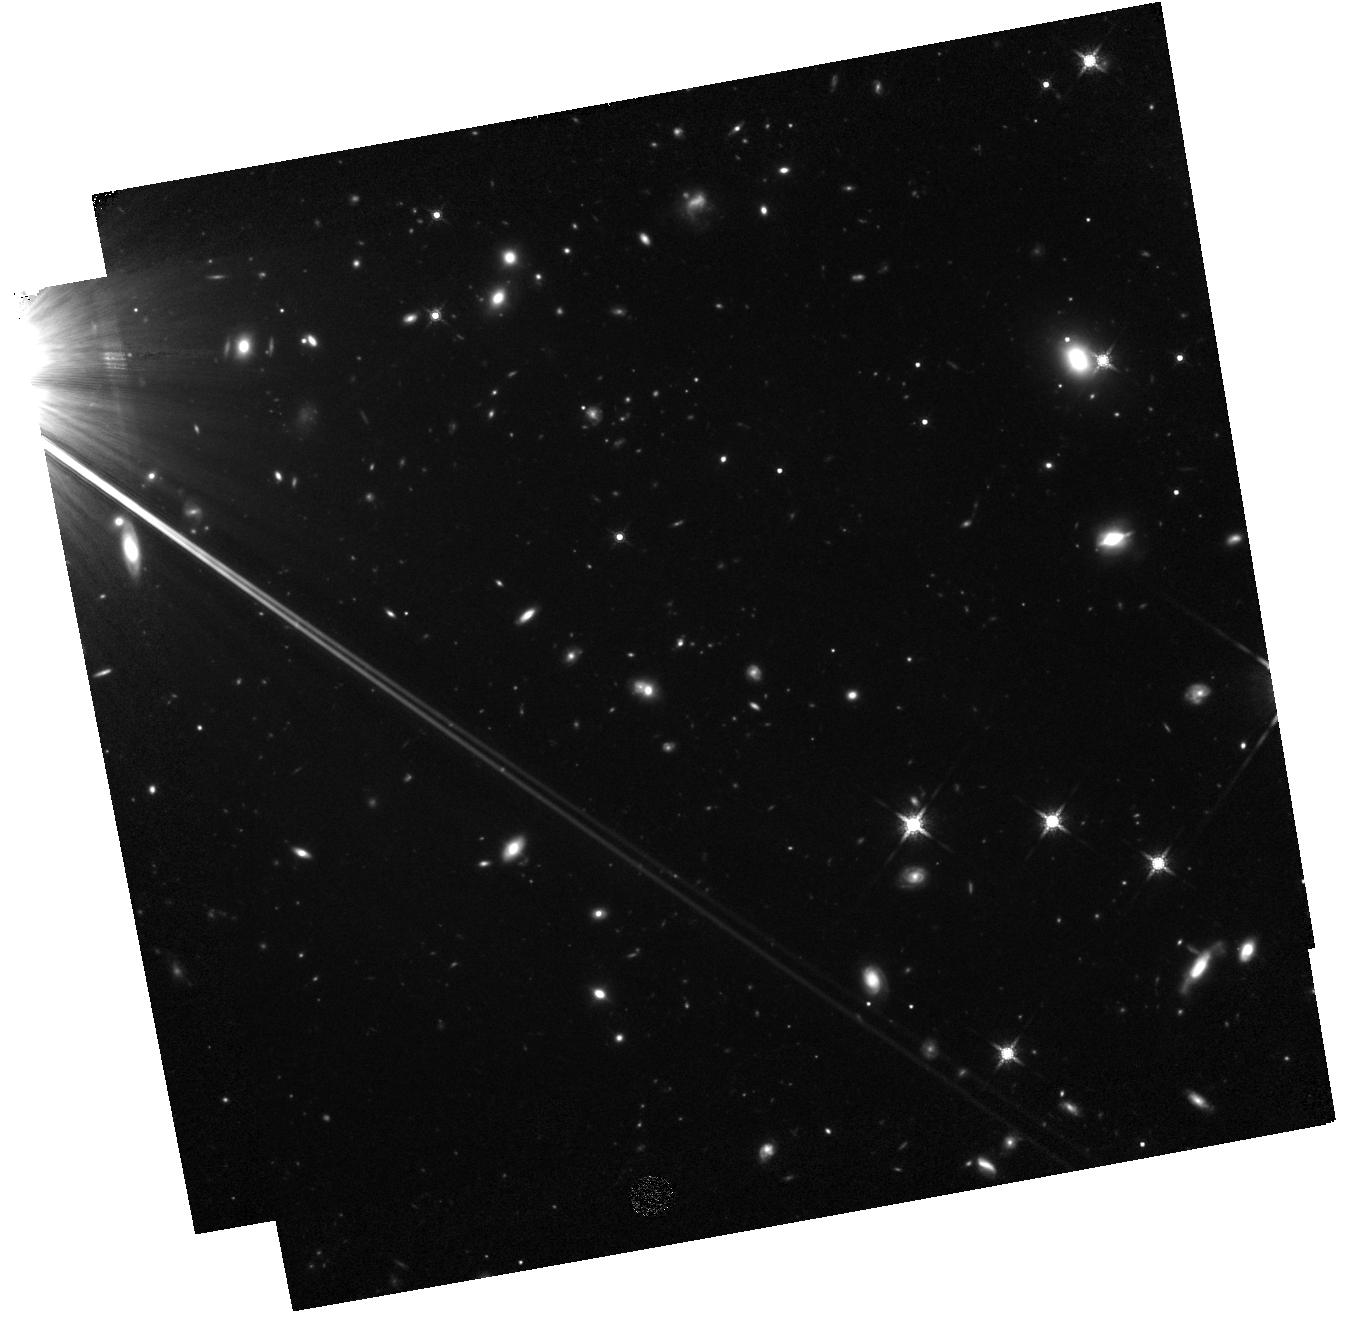
Target: SDSS1306+0356. Instrument: WFC3/IR. Filter: F160W. Exposure: 2.2 h. Observation ID: hst_13303_09_wfc3_ir_f160w_iccy09

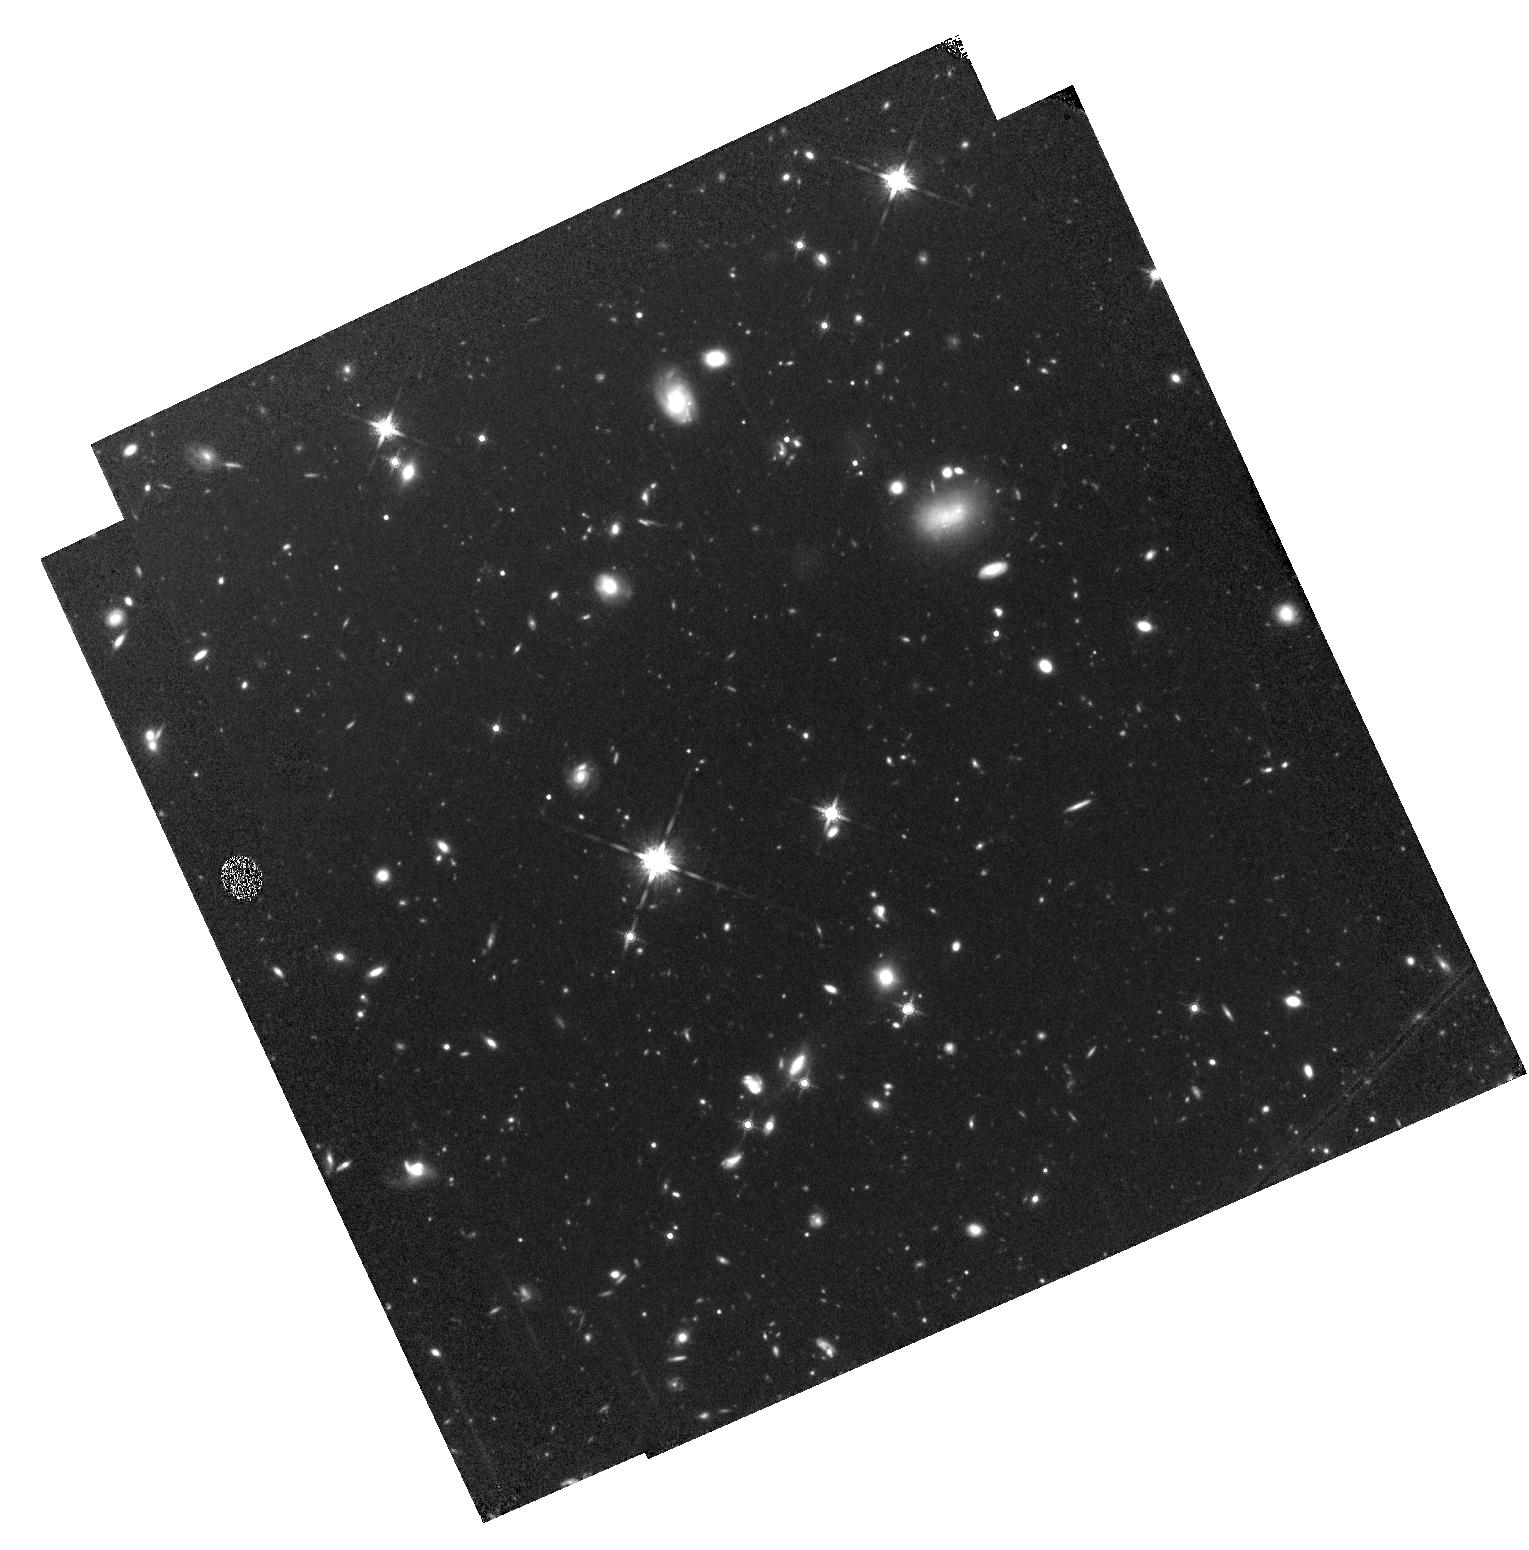
Target: BR0004-6224. Instrument: WFC3/IR. Filter: F160W. Exposure: 2.3 h. Observation ID: hst_13303_01_wfc3_ir_f160w_iccy01

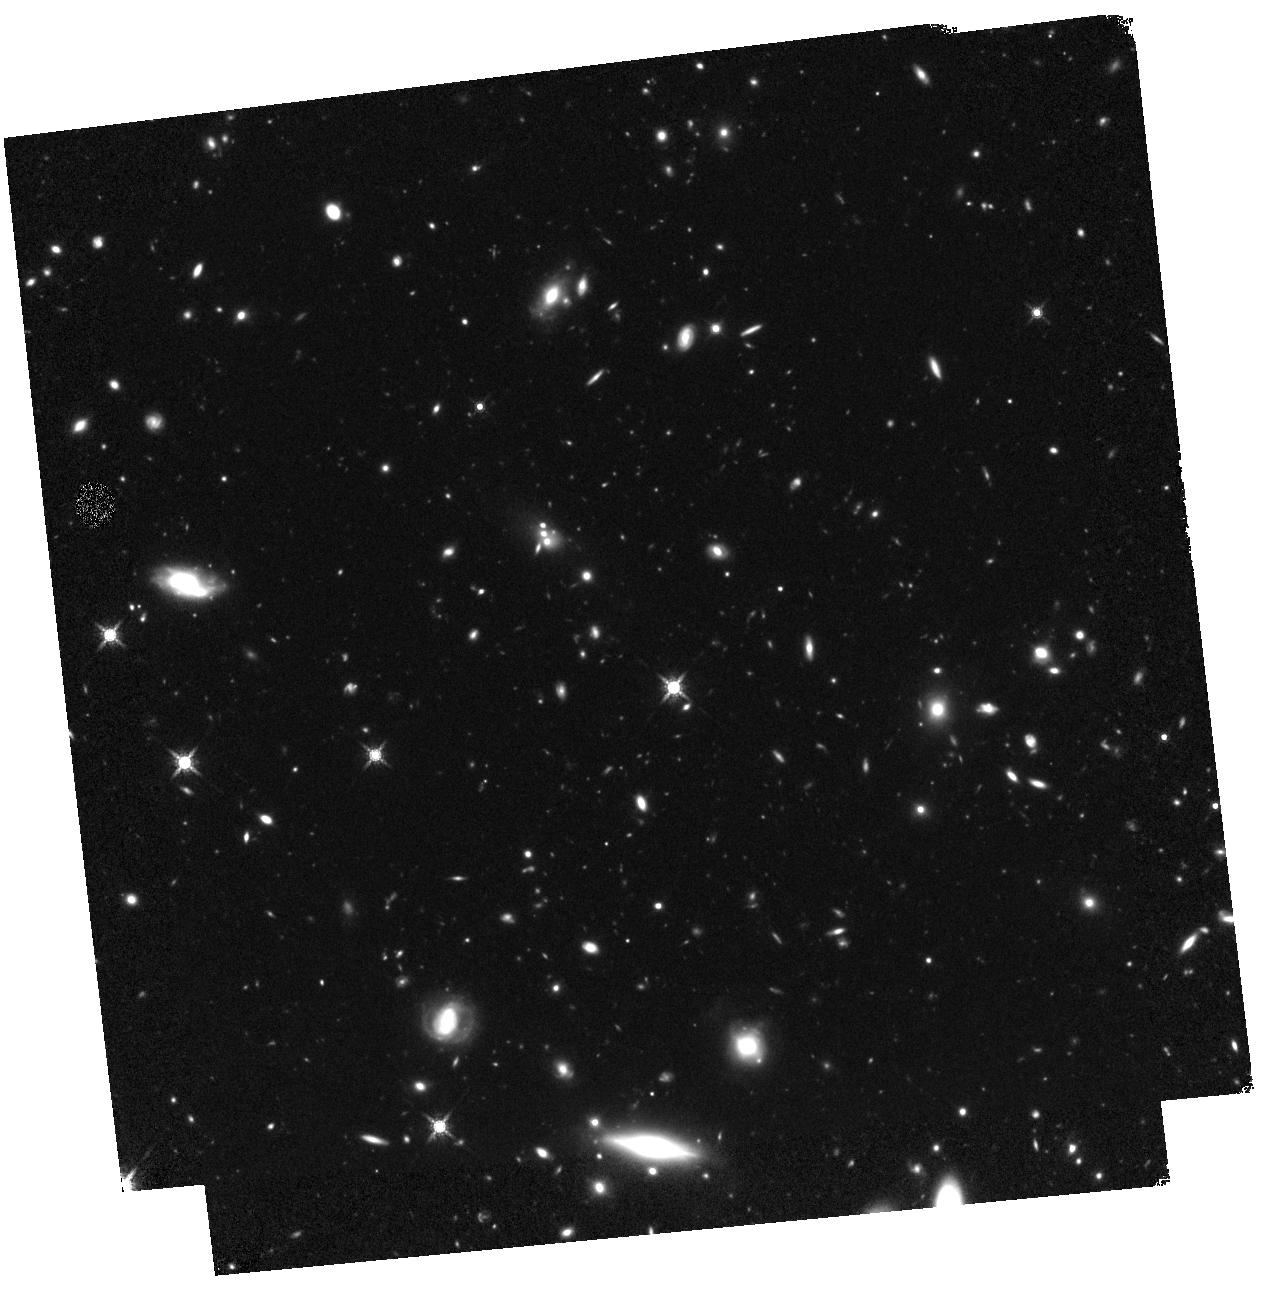
Target: BR0016-3544. Instrument: WFC3/IR. Filter: F160W. Exposure: 2.2 h. Observation ID: hst_13303_03_wfc3_ir_f160w_iccy03

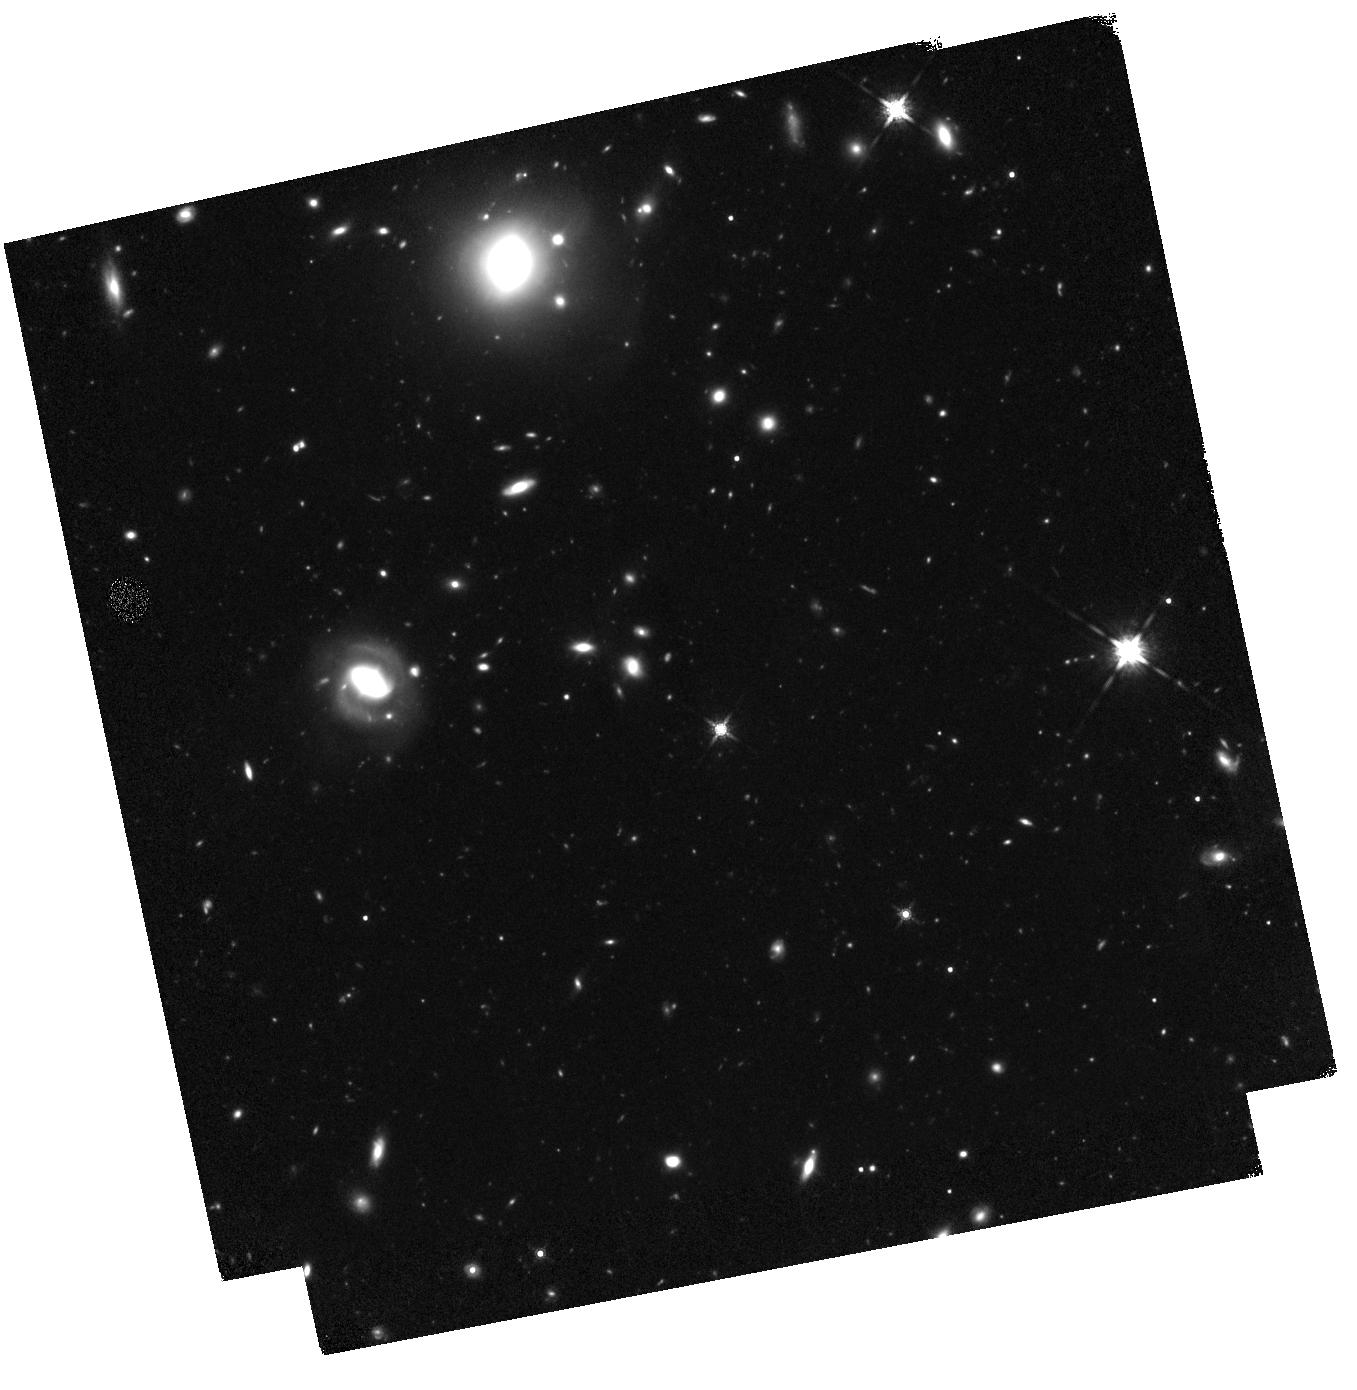
Target: BR2346-3729. Instrument: WFC3/IR. Filter: F160W. Exposure: 2.2 h. Observation ID: hst_13303_04_wfc3_ir_f160w_iccy04

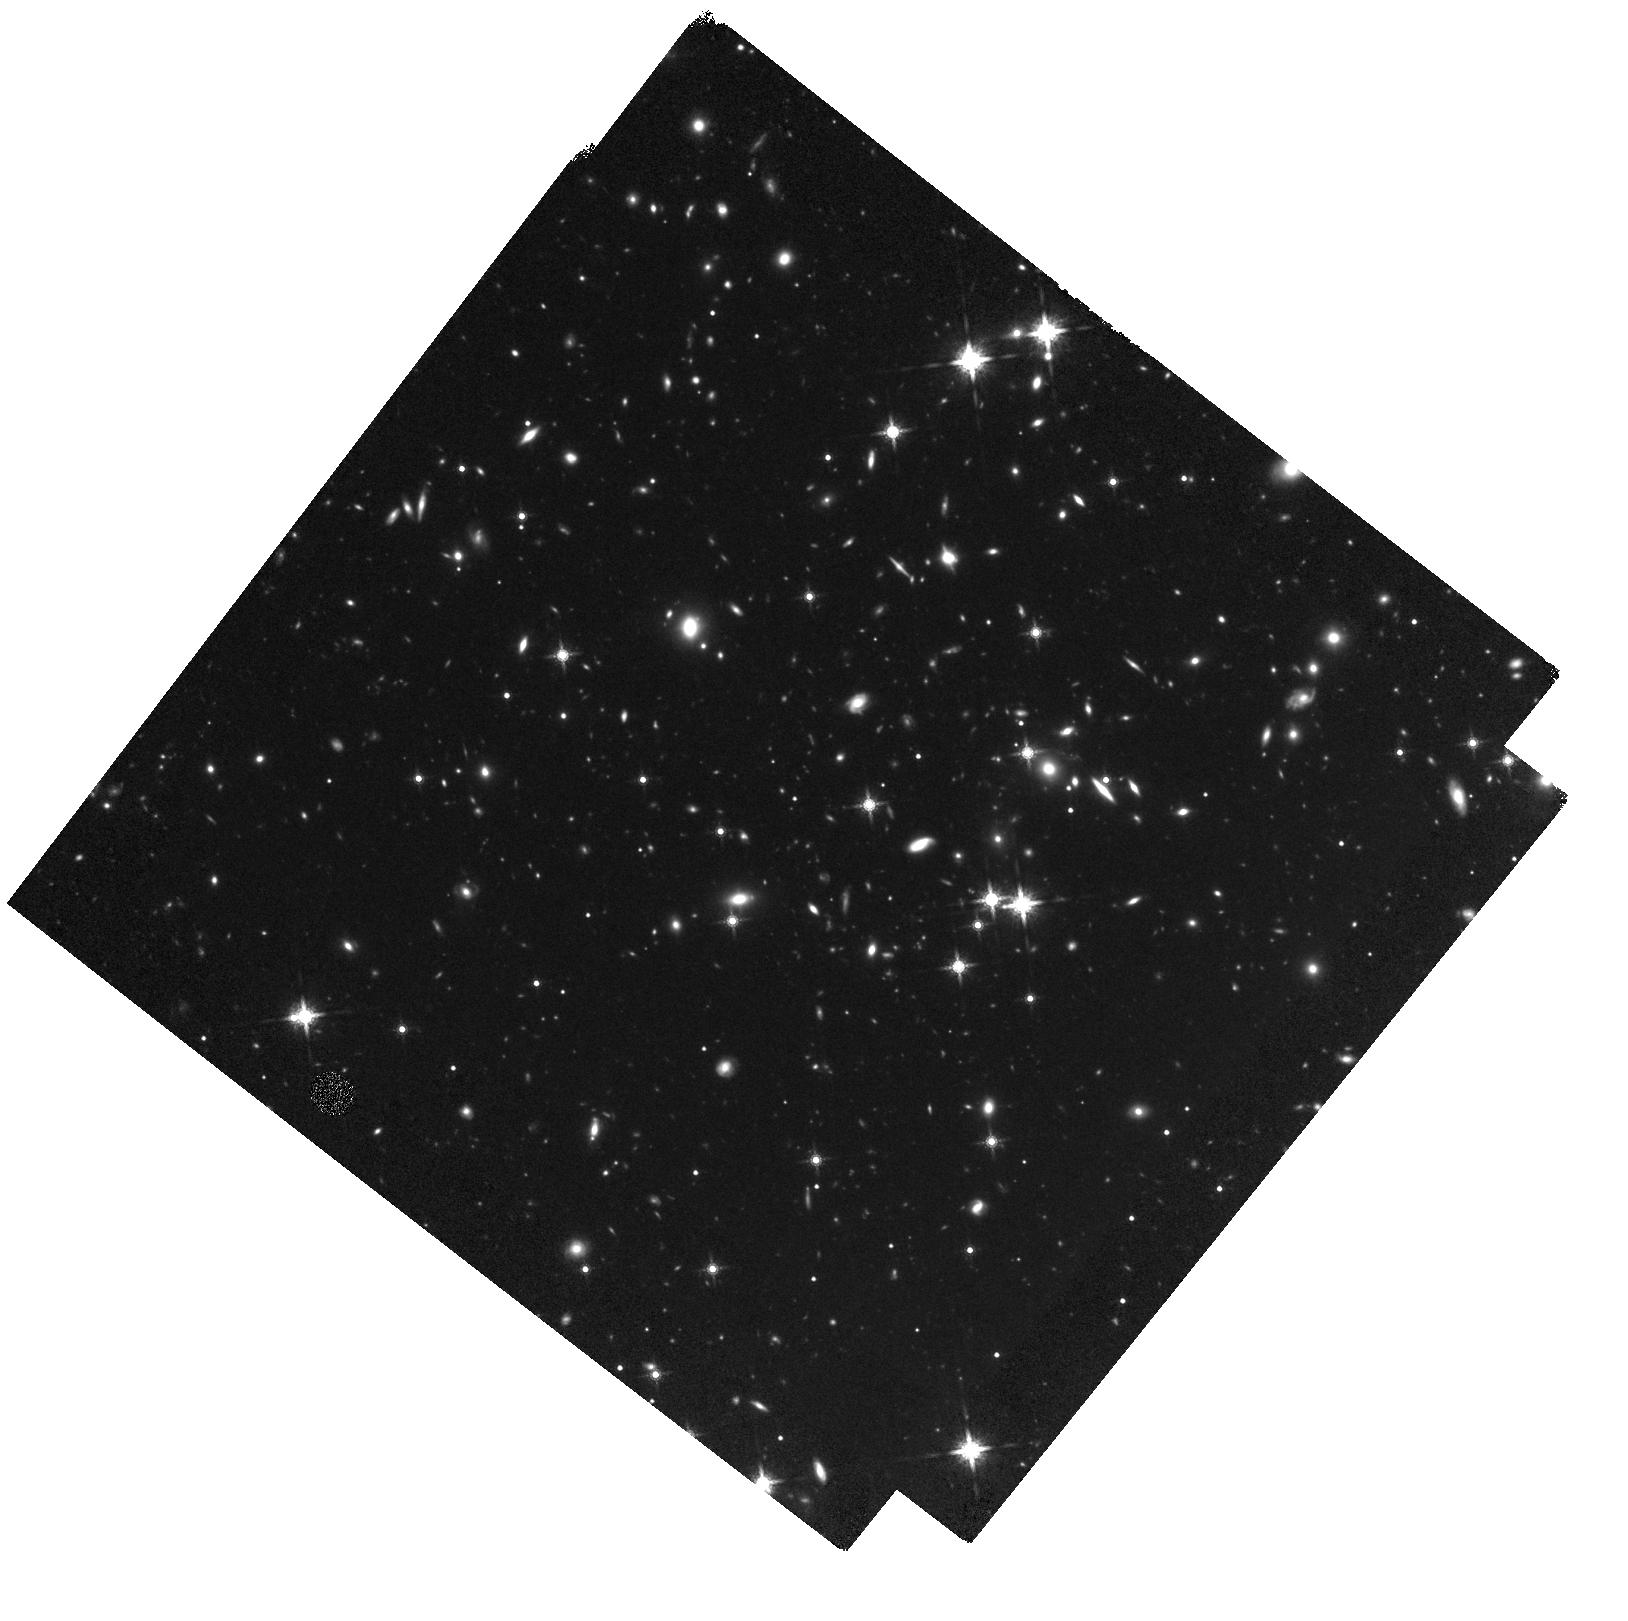
Target: SDSS1616+0501. Instrument: WFC3/IR. Filter: F160W. Exposure: 2.2 h. Observation ID: hst_13303_05_wfc3_ir_f160w_iccy05

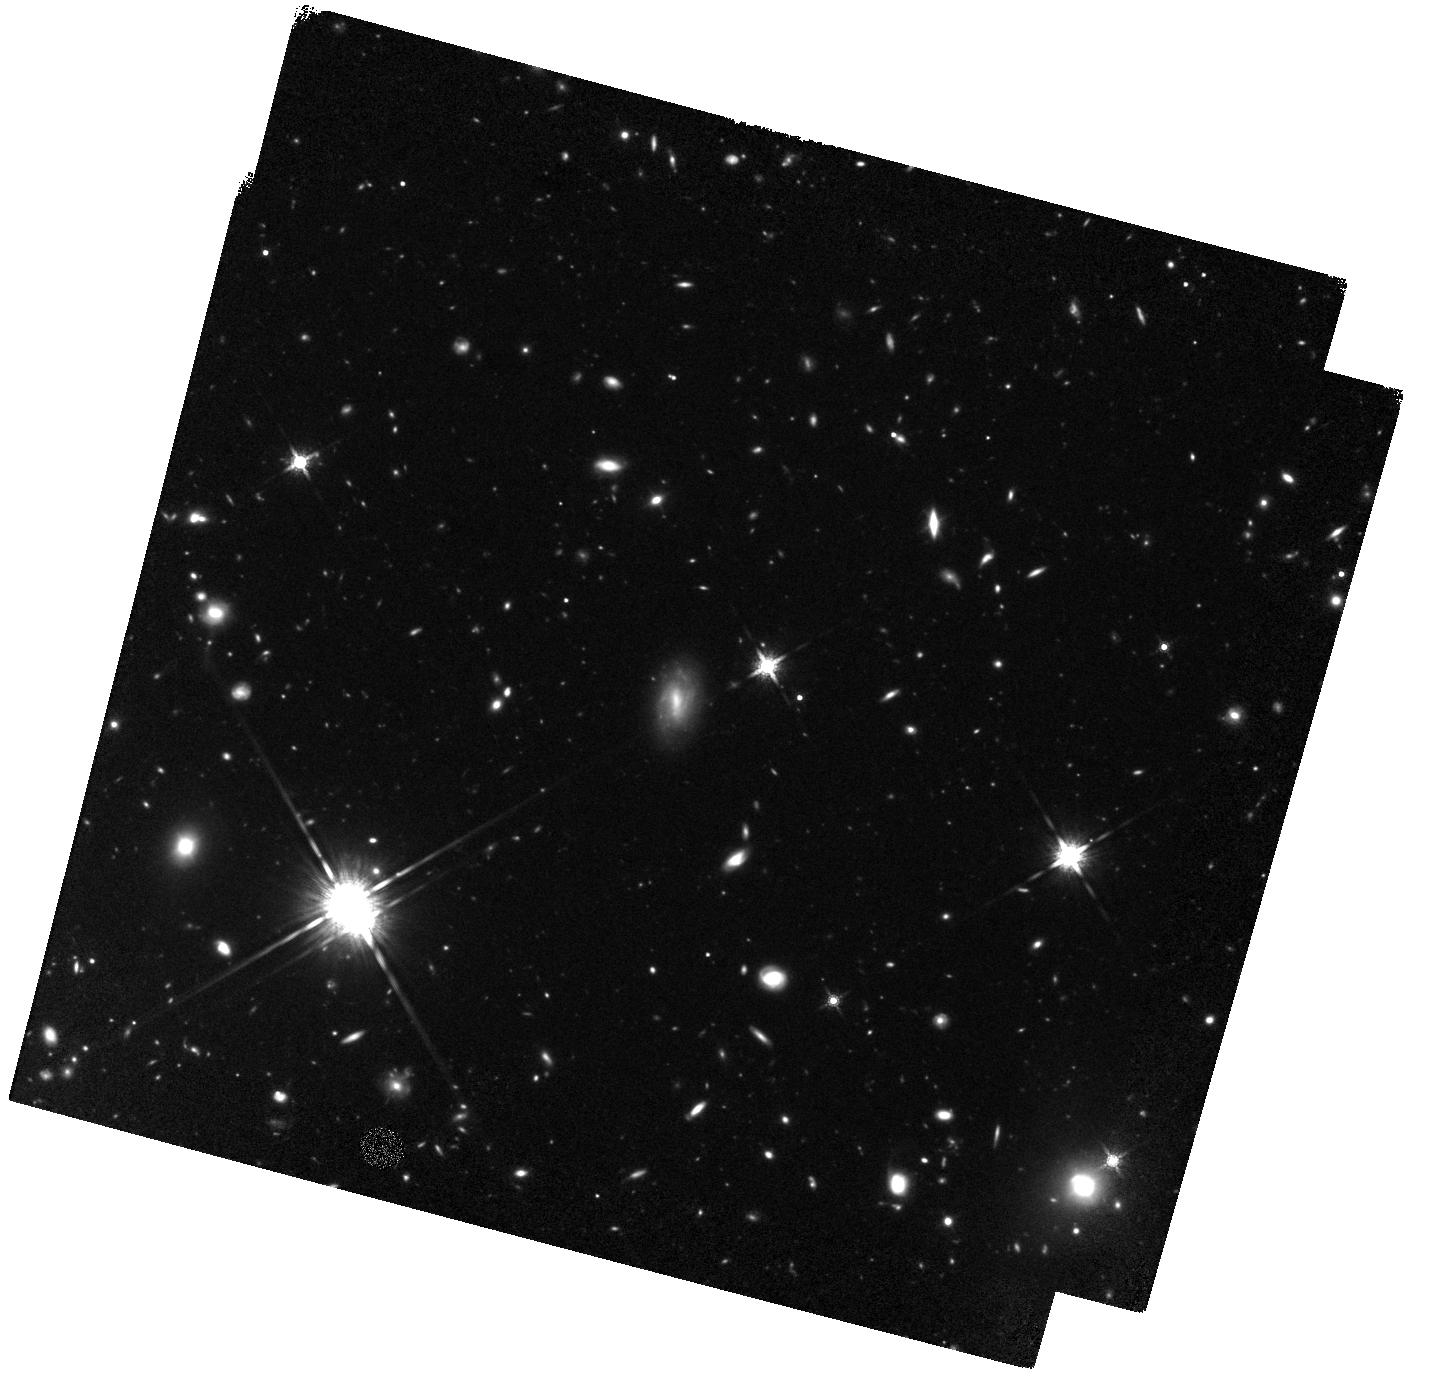
Target: BR0305-4957. Instrument: WFC3/IR. Filter: F160W. Exposure: 2.3 h. Observation ID: hst_13303_02_wfc3_ir_f160w_iccy02

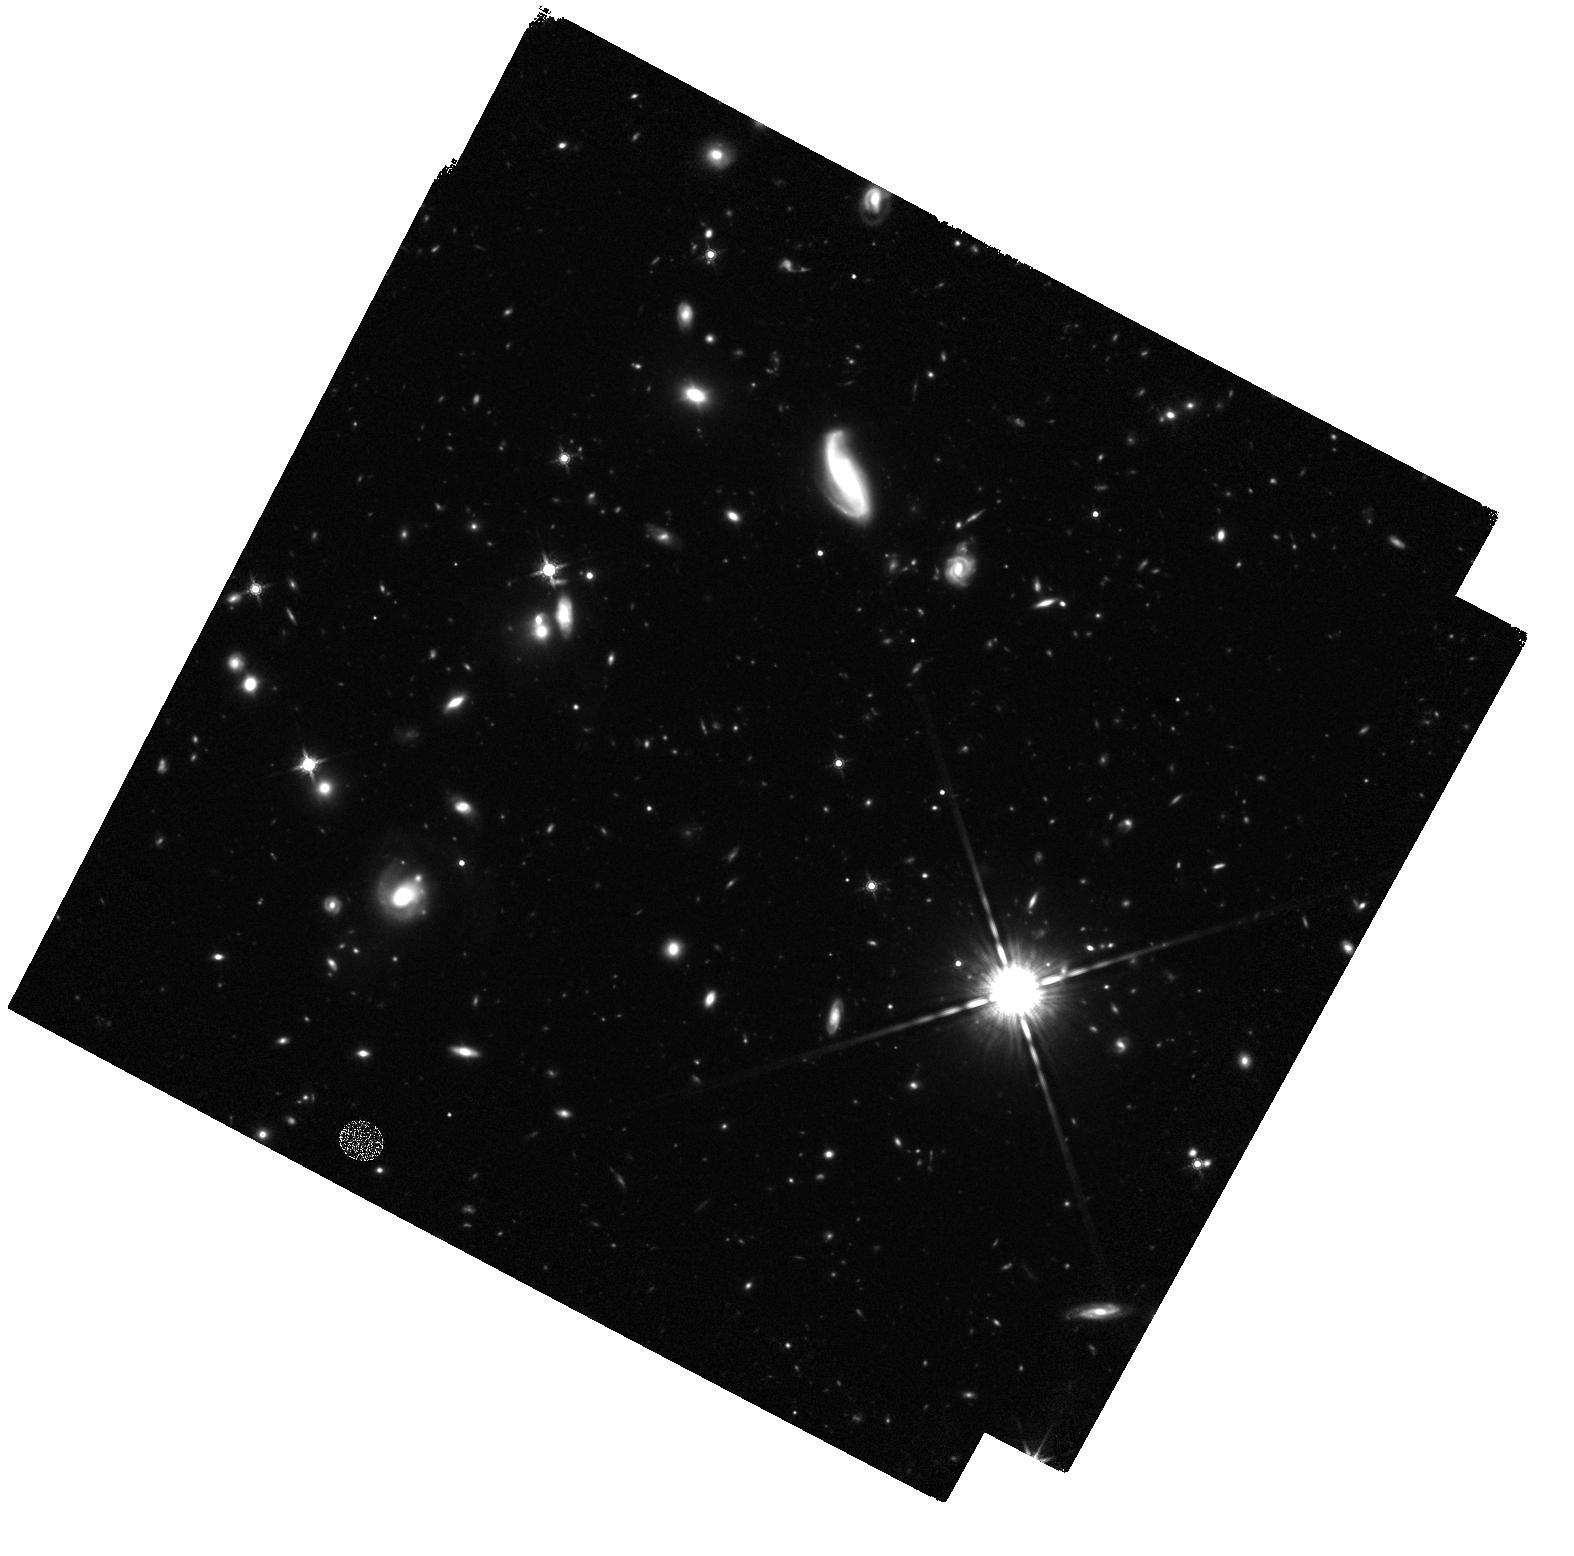
Target: SDSS1030+0524. Instrument: WFC3/IR. Filter: F160W. Exposure: 2.2 h. Observation ID: hst_13303_08_wfc3_ir_f160w_iccy08

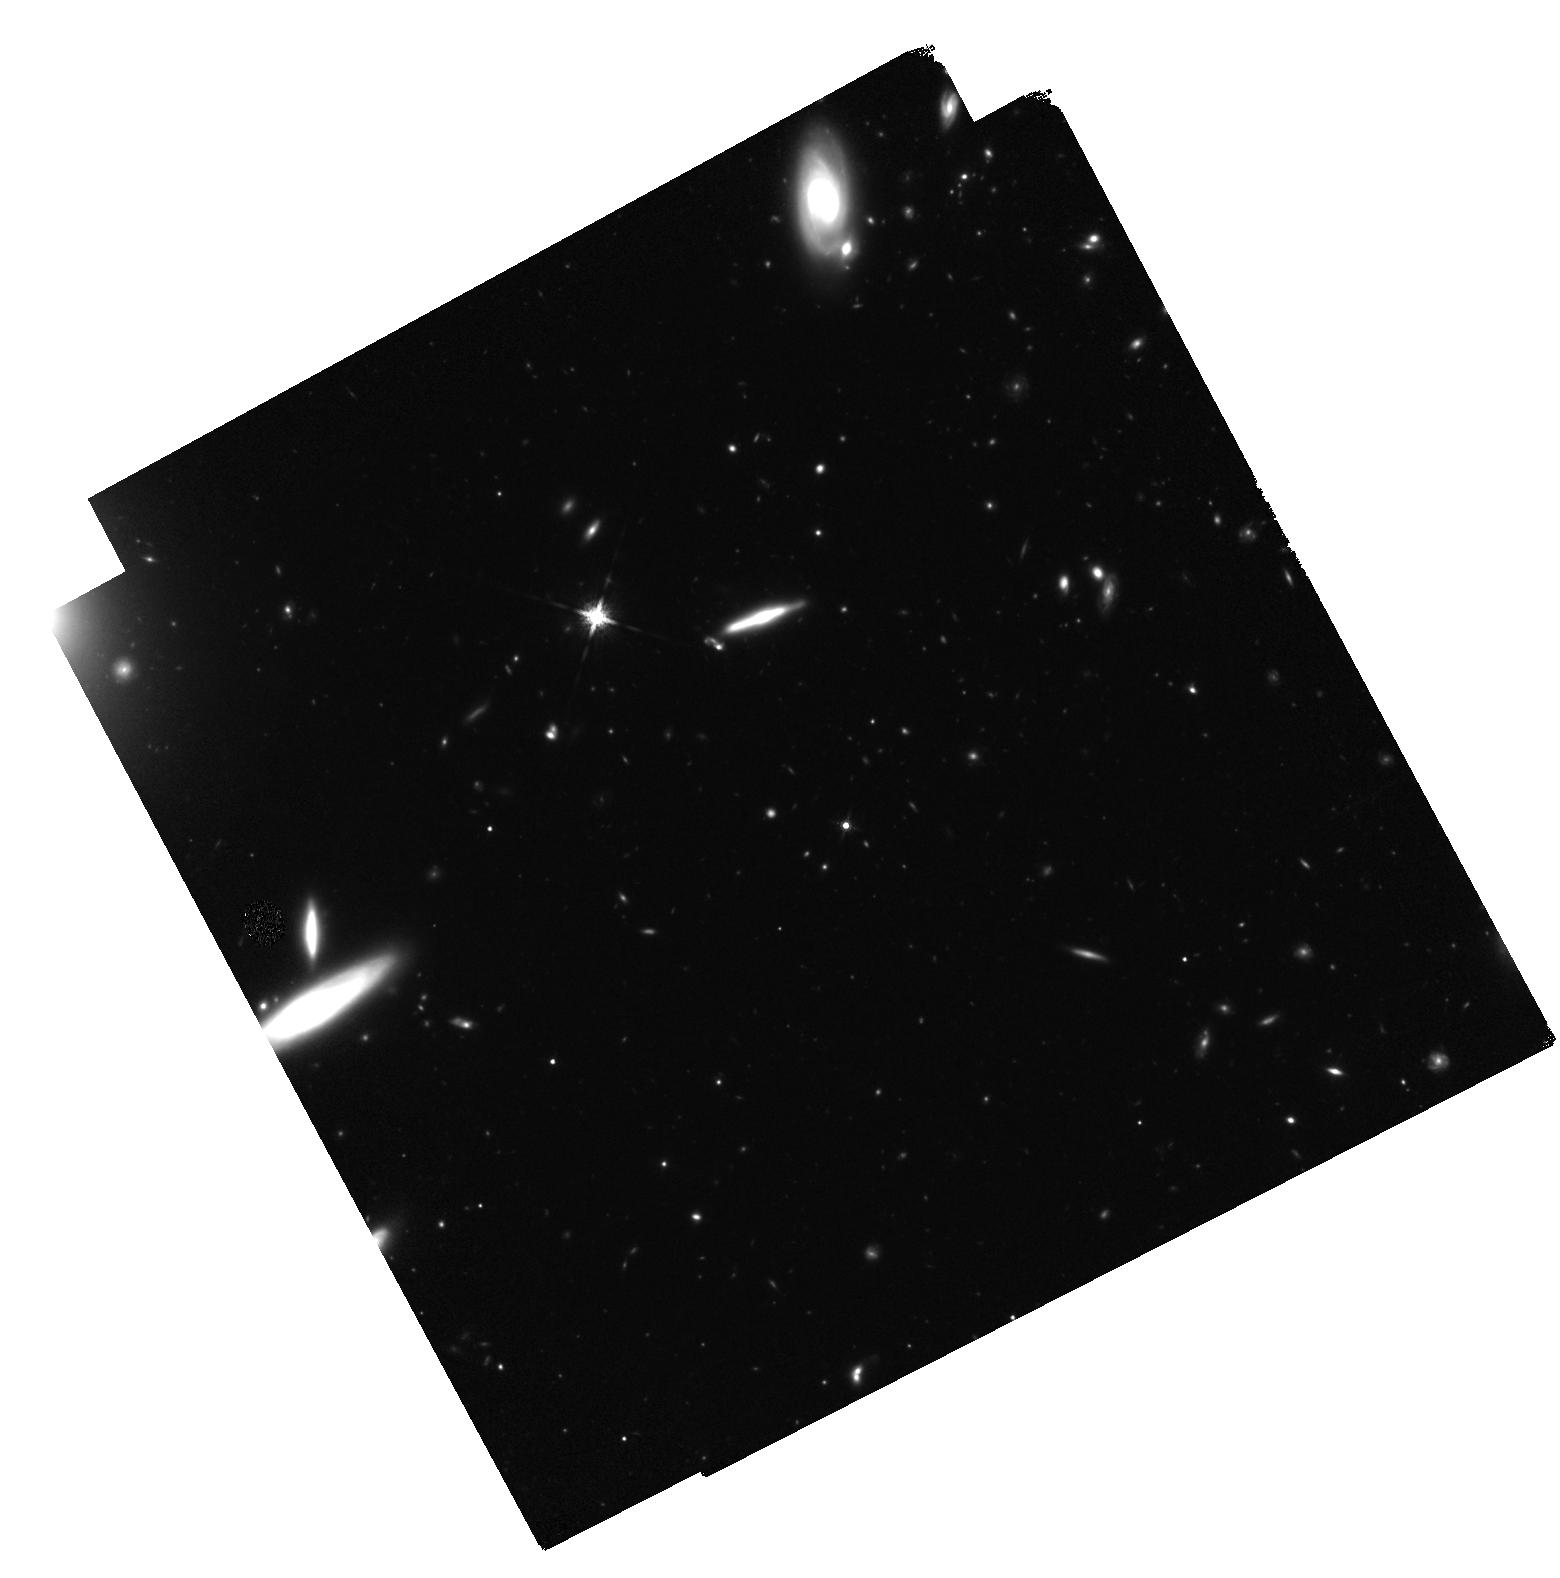
Target: SDSS0203+0012. Instrument: WFC3/IR. Filter: F160W. Exposure: 2.2 h. Observation ID: hst_13303_06_wfc3_ir_f160w_iccy06

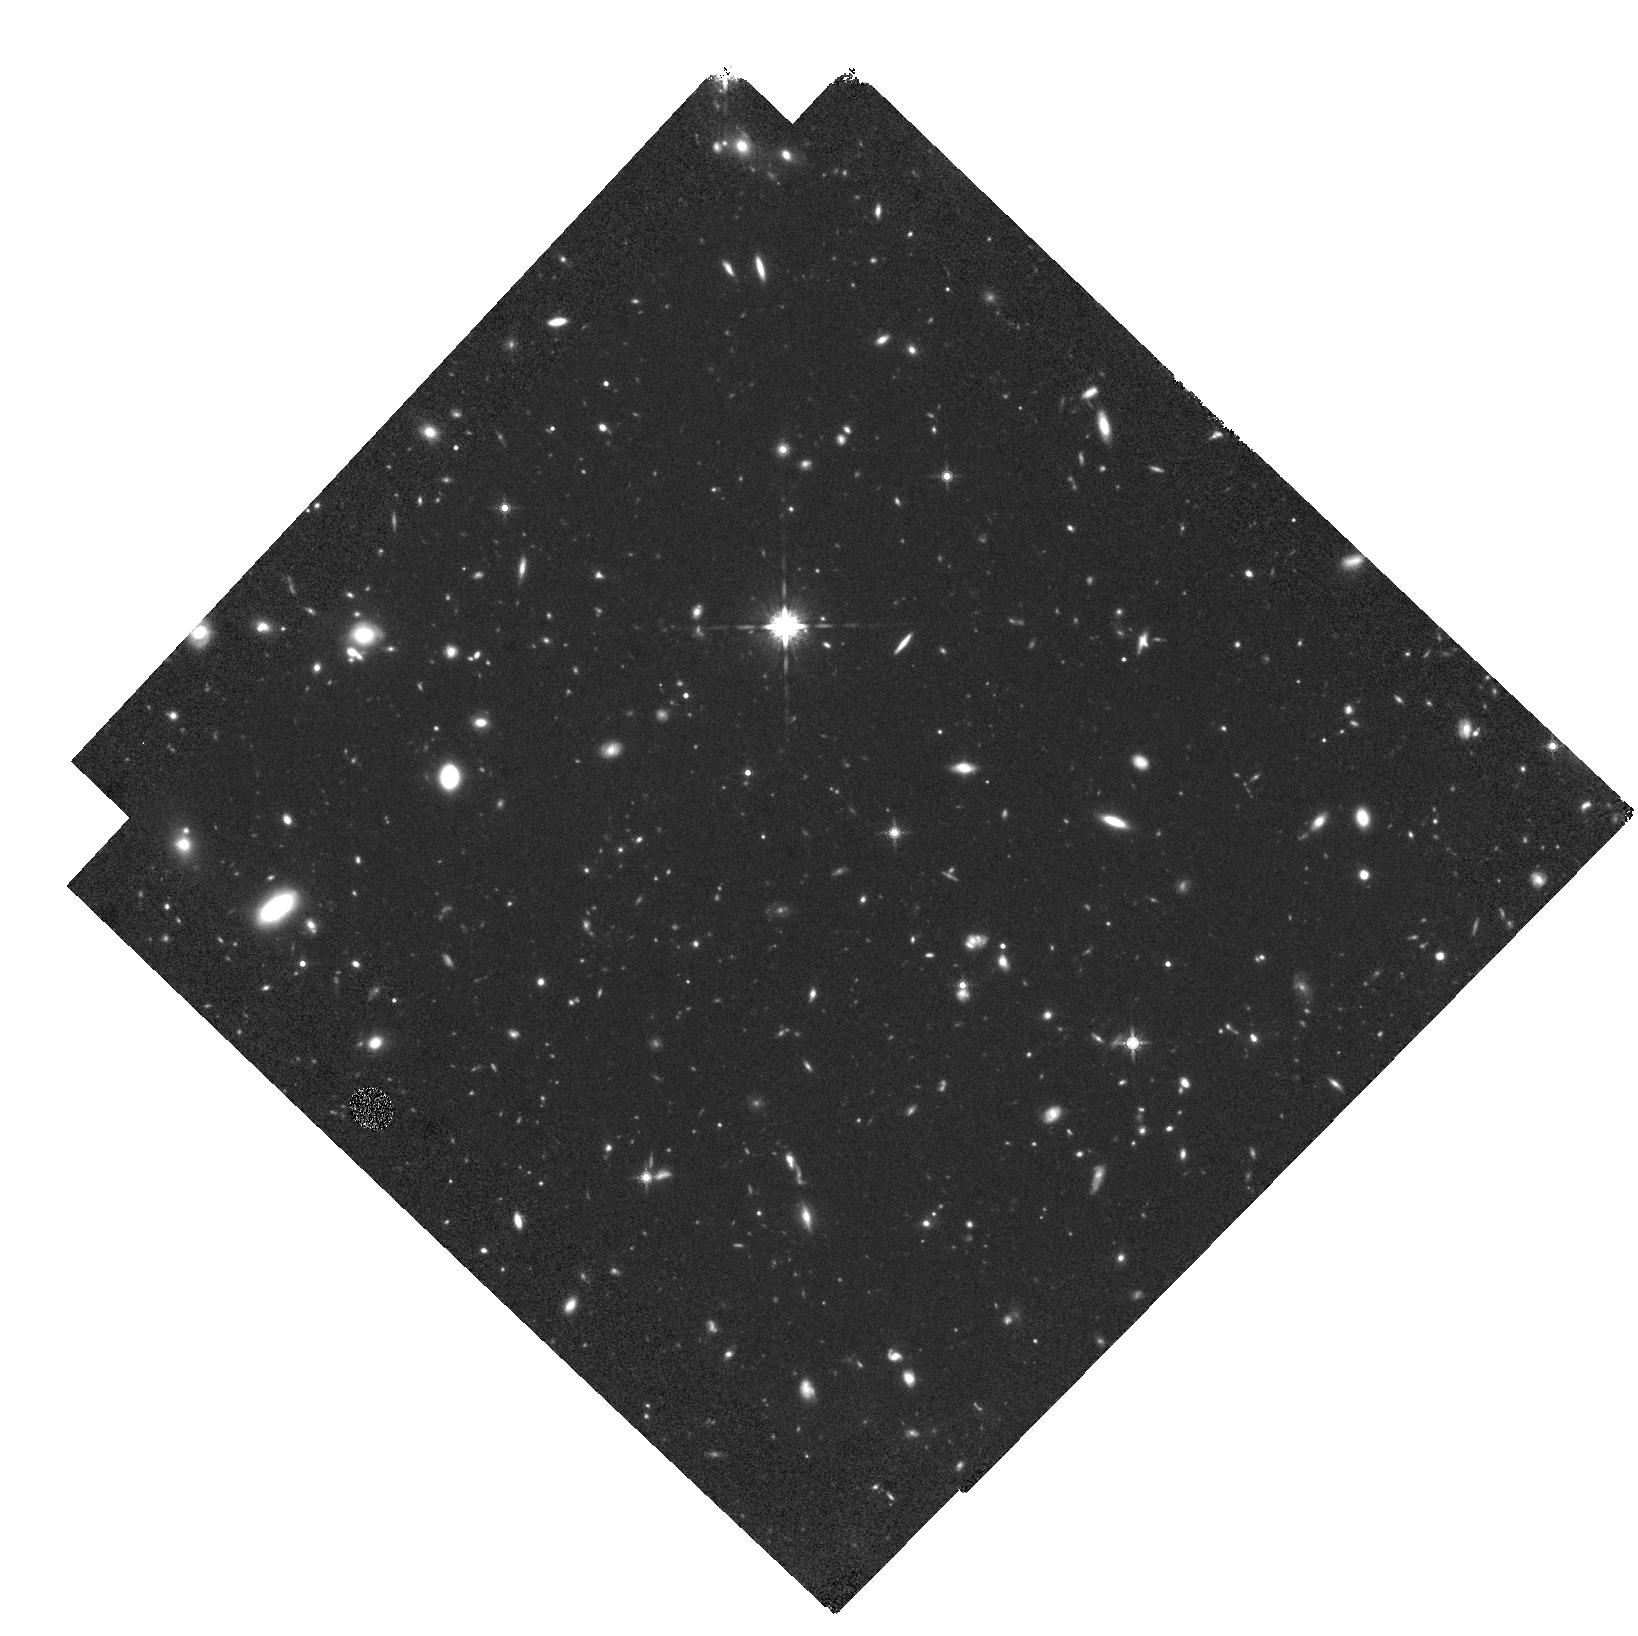
Target: SDSS1411+1217. Instrument: WFC3/IR. Filter: F160W. Exposure: 2.2 h. Observation ID: hst_13303_07_wfc3_ir_f160w_iccy07

The Structure of MgII Absorbing Galaxies at z=2-5: Linking CGM Physics and Stellar Morphology During Galaxy Assembly (PI: Simcoe, Robert Andrew)

Using Magellan/FIRE, we have completed the first infrared survey for MgII absorption systems in the z>2 universe. At z<0.5, such MgII absorbers are almost universally associated with ~L* galaxies. Morphological studies of these host galaxies indicate that MgII traces inflowing gas accretion and outflowing galactic winds in the circum-galactic medium (CGM); both processes are critical to the regulated growth of stellar mass. We propose a deep WFC3 imaging survey toward 9 of our survey sightlines hosting 44 MgII absorbers to investigate the morphology-absorber connection in a unique sample spanning 2<z<5. Only HST is capable of delivering the deep, spatially resolved rest-frame optical imaging needed to measure morphological parameters and orientations of these galaxies, connecting our work directly to what has been achieved in the local universe.